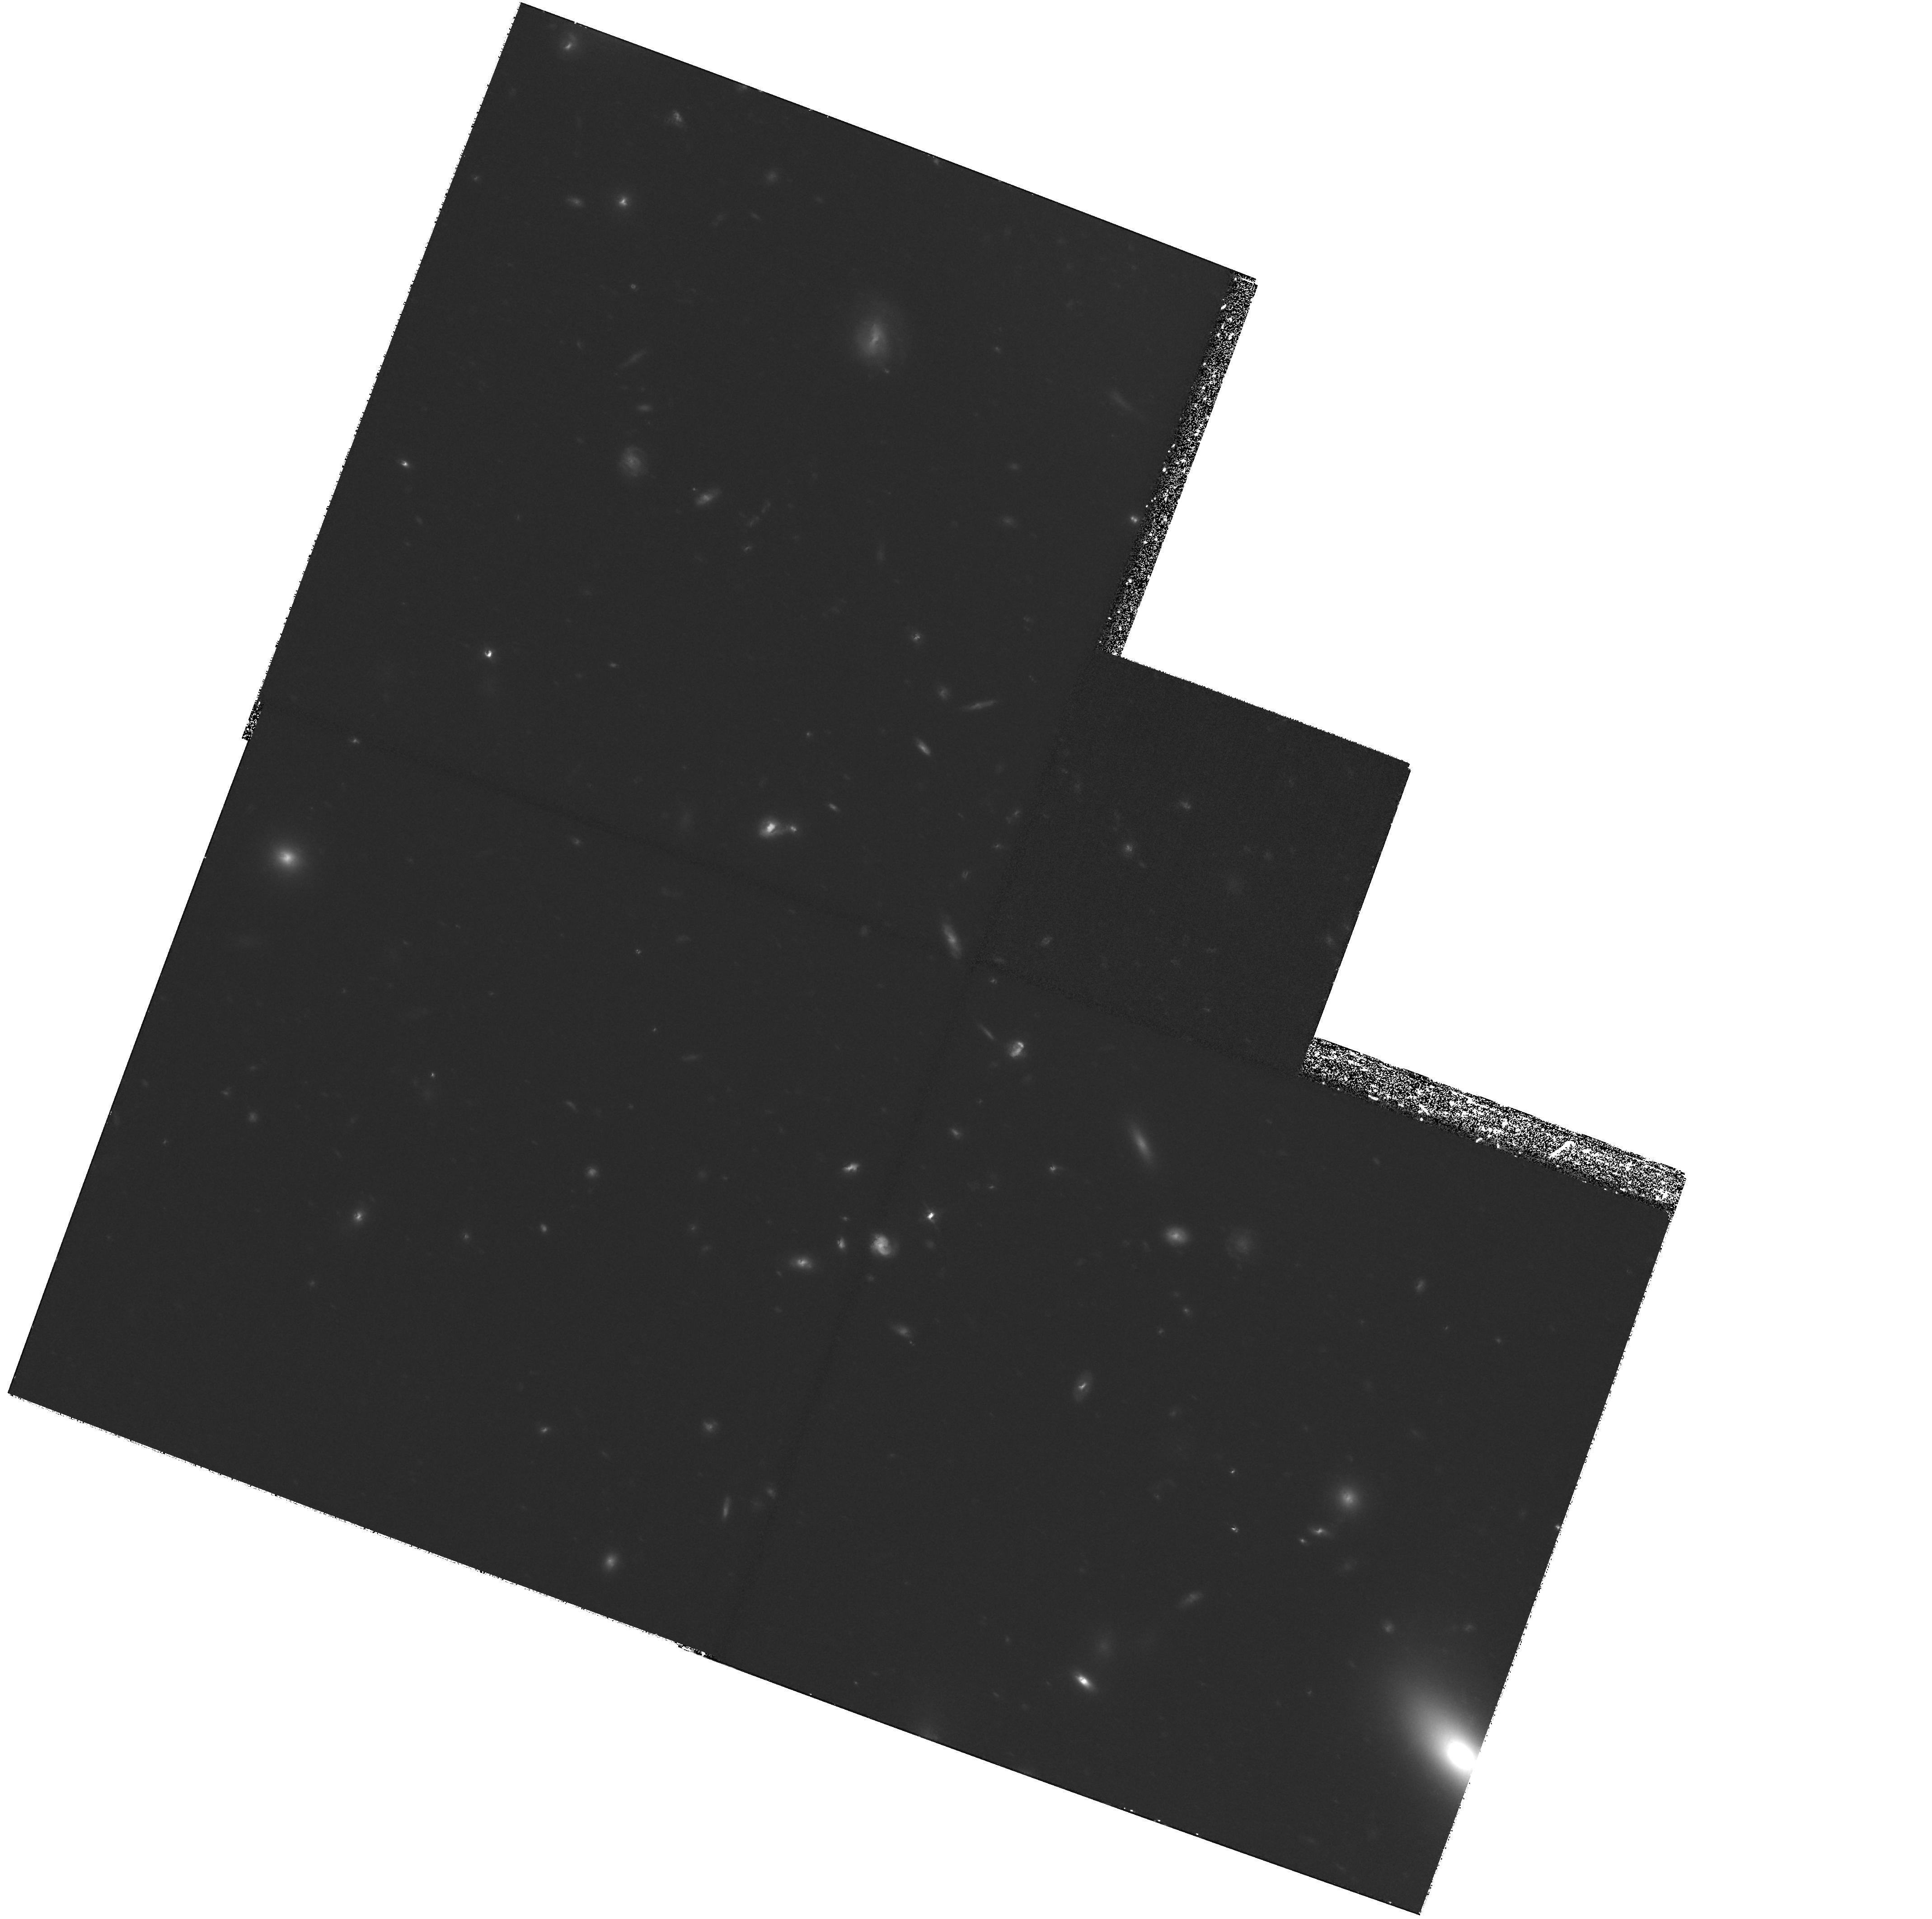
Target: ABELL1185
Instrument: WFPC2/PC
Filter: F814W
Exposure: 3.6 h
Observation ID: hst_8164_01_wfpc2_pc_f814w_u5e601

A Search for Intergalactic Globular Clusters in A1185 (PI: West, Michael J.)

The origin of the anomalously rich globular cluster populations surrounding many supergiant elliptical galaxies remains one of the great unsolved problems in the study of extragalactic globular cluster systems. A number of authors have suggested that the intrinsic globular cluster populations of such galaxies may have been augmented by large numbers of intergalactic globular clusters which are not bound to individual galaxies but, instead, roam freely throughout the cores of clusters of galaxies. Although there is now considerable circumstantial evidence in support of this view, efforts to detect intergalactic globular clusters directly have thus far been thwarted by the complication that most galaxy clusters have a supergiant elliptical galaxy residing at their dynamical centre, which makes it impossible to separate bona fide intergalactic globulars from the galaxy's own intrinsic population. To avoid this difficulty, we propose to search for intergalactic globulars in th e rich, nearby cluster Abell 1185, since its brightest member galaxy is offset from the X-ray centroid by ~eq 4 arcmin (150 kpc). A series of deep WFPC2 images centered on the peak of the X-ray distribution in Abell 1185 should reveal a population of intergalactic globular cluster if it exists. The detection (or non-detection) of such globular clusters will provide important new constraints on galaxy interactions and evolution in clusters.